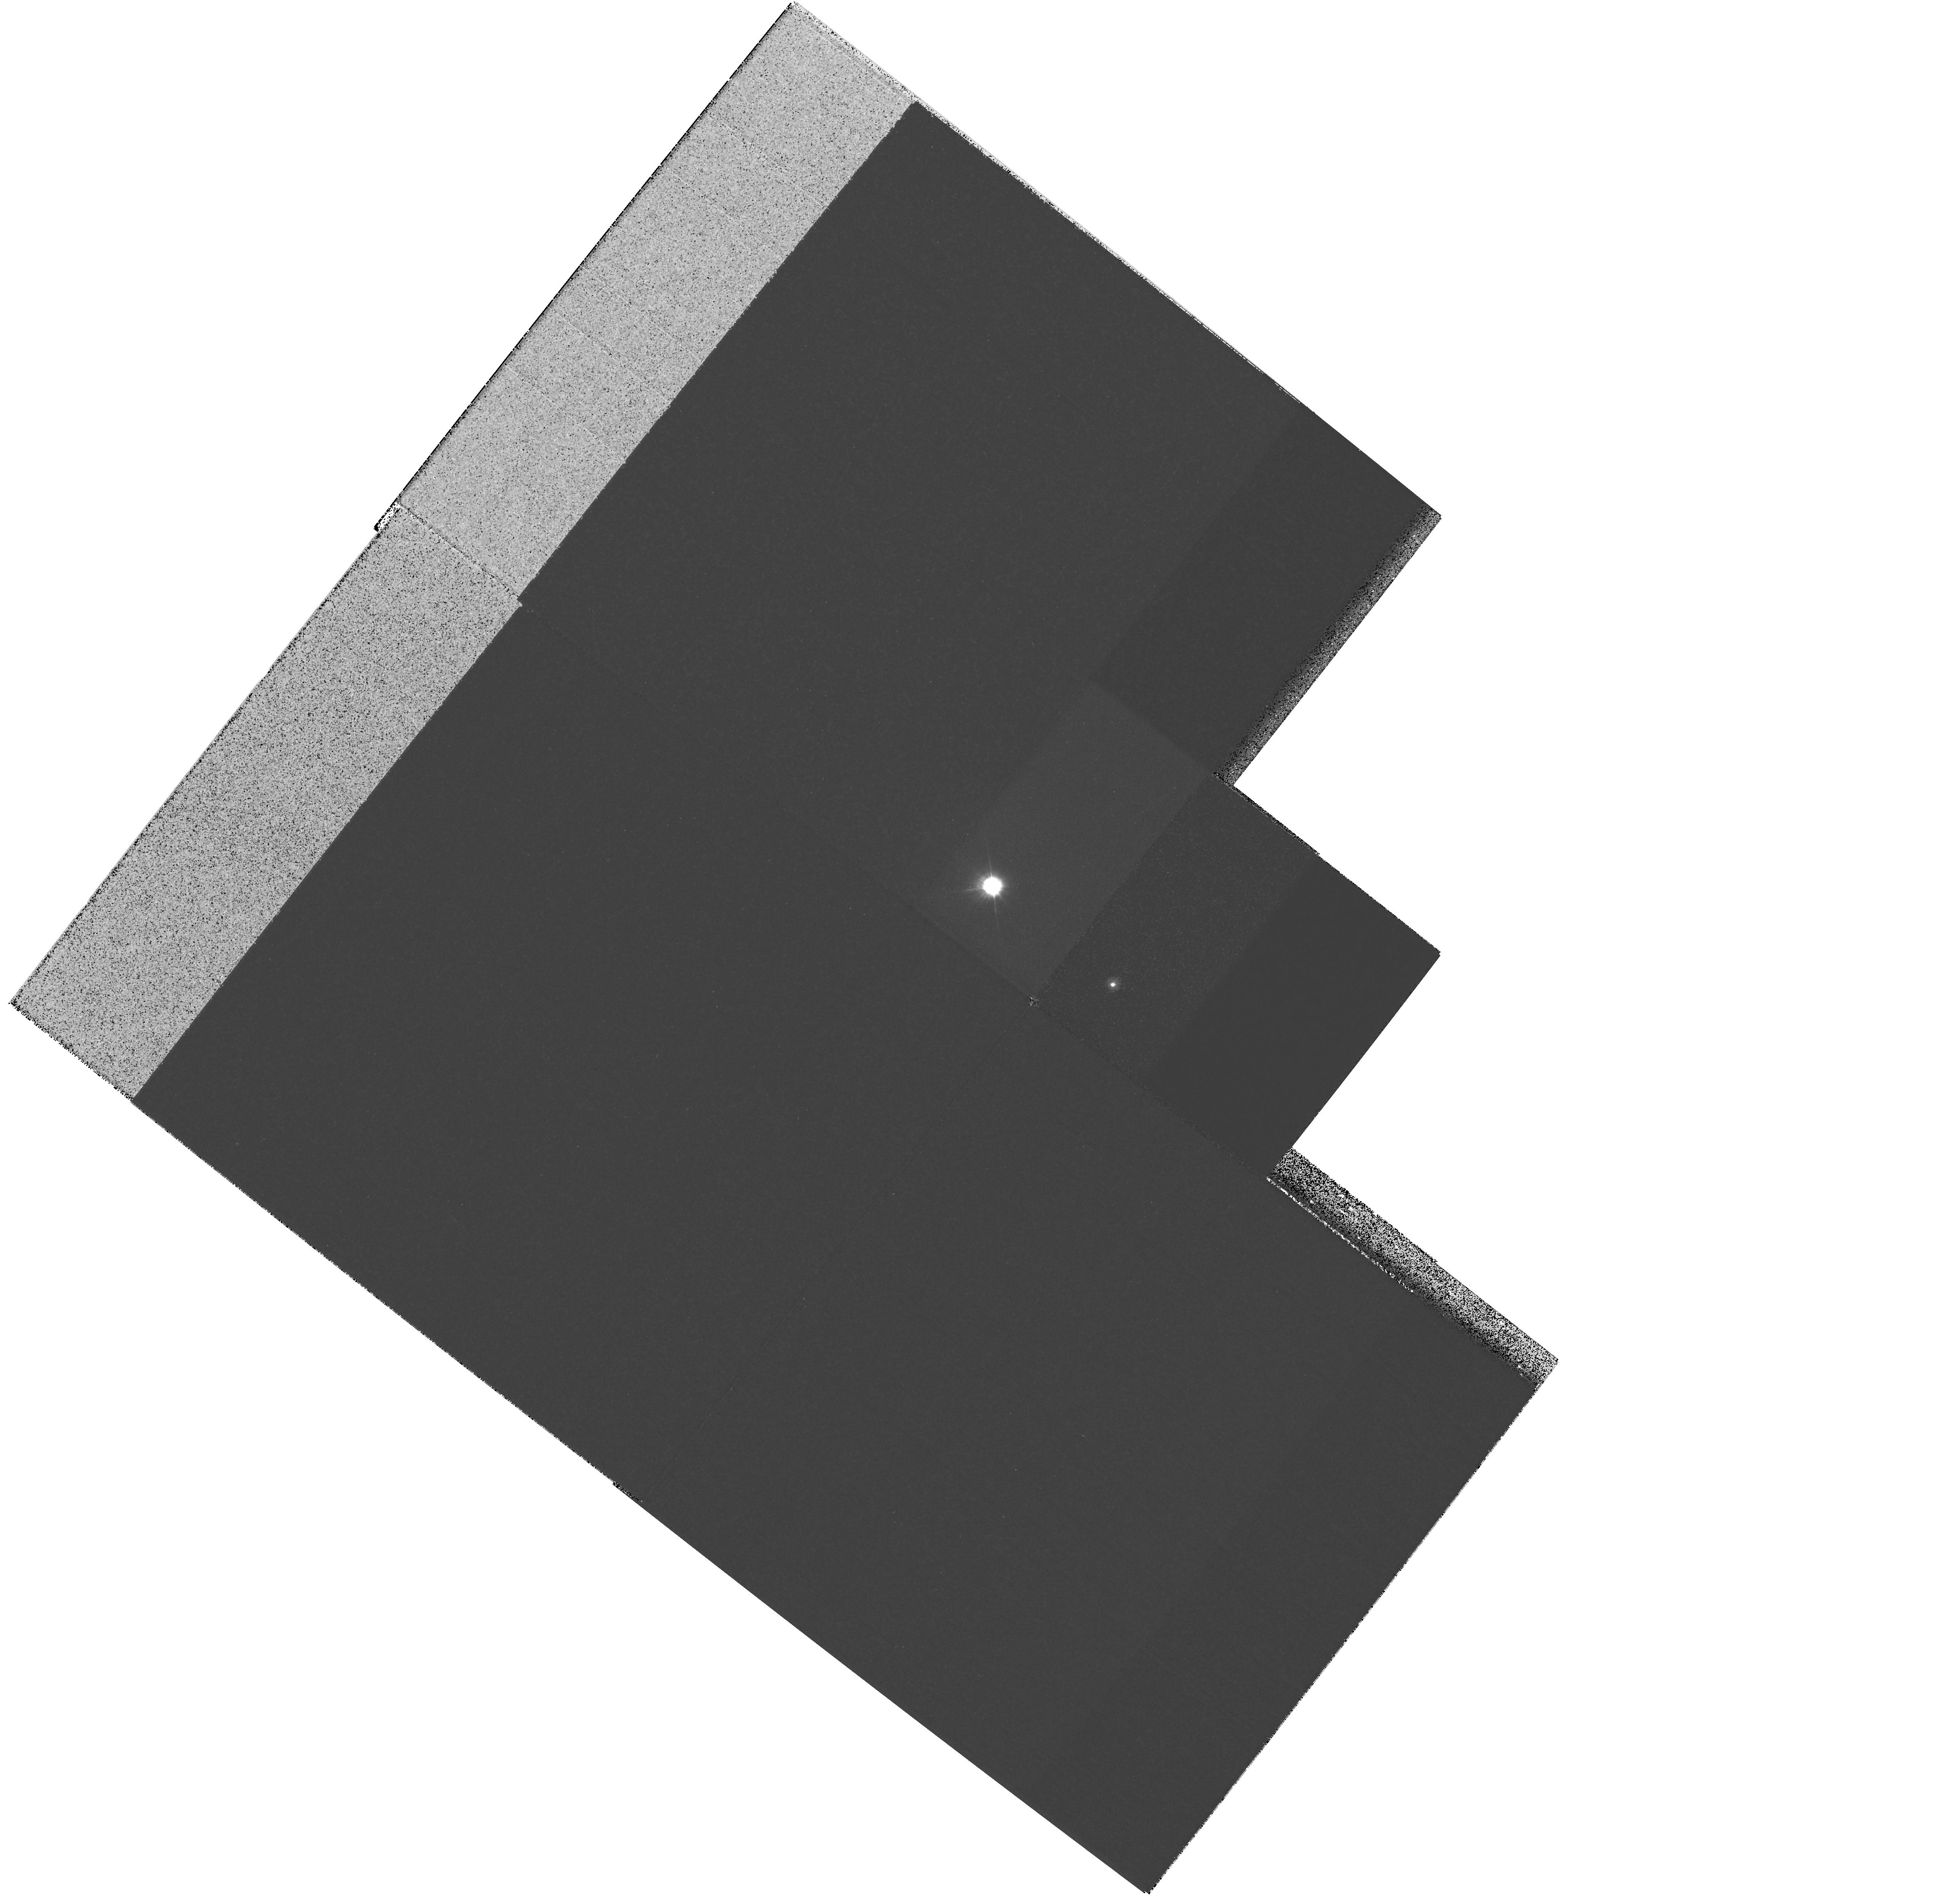
Target: MULTIPLE
Instrument: WFPC2/PC
Filter: F218W
Exposure: 5 min
Observation ID: hst_11293_01_wfpc2_pc_f218w_ua1k01

The Dynamical Mass of the Bright Cepheid Polaris (PI: Evans, Nancy Remage)

Cepheid variables are of central importance in Galactic and extragalactic astronomy. They are the primary standard candles for measuring extragalactic distances, and they provide critical tests of stellar-evolution theory. Surprisingly, however, until now there was not a single Cepheid with a purely dynamical measurement of its mass. Polaris (alpha UMi) is the nearest and brightest of all Cepheids. It offers the unique opportunity to measure the dynamical mass of a Cepheid, because it is in a binary system for which a single-lined spectroscopic orbit is already available. In Cycle 14, we resolved the system in the UV using ACS/HRC, thus providing the first direct detection of the companion, as well as a first approximation to the dynamical mass. In the present proposal we request one HST orbit per year for the next 3 Cycles, in order to refine the visual orbit. Combined with the HST/FGS parallax (see below), this program will provide an accurate mass for the Cepheid (the error should be about 0.5 Msun by Cycle 17), and the only one based purely on dynamical information. Only HST's combination of high spatial resolution and UV sensitivity can achieve this result. The parallax is a key ingredient in the mass determination. In an ongoing multi-year program (GO-9888, GO-10113, GO-10482), we are using the FGS to improve significantly upon the Hipparcos parallax of Polaris. The WFPC2 imaging proposed here is a continuation of our program initiated with the ACS. These observations will provide extremely valuable astrophysical information from a very modest additional investment of observing time.